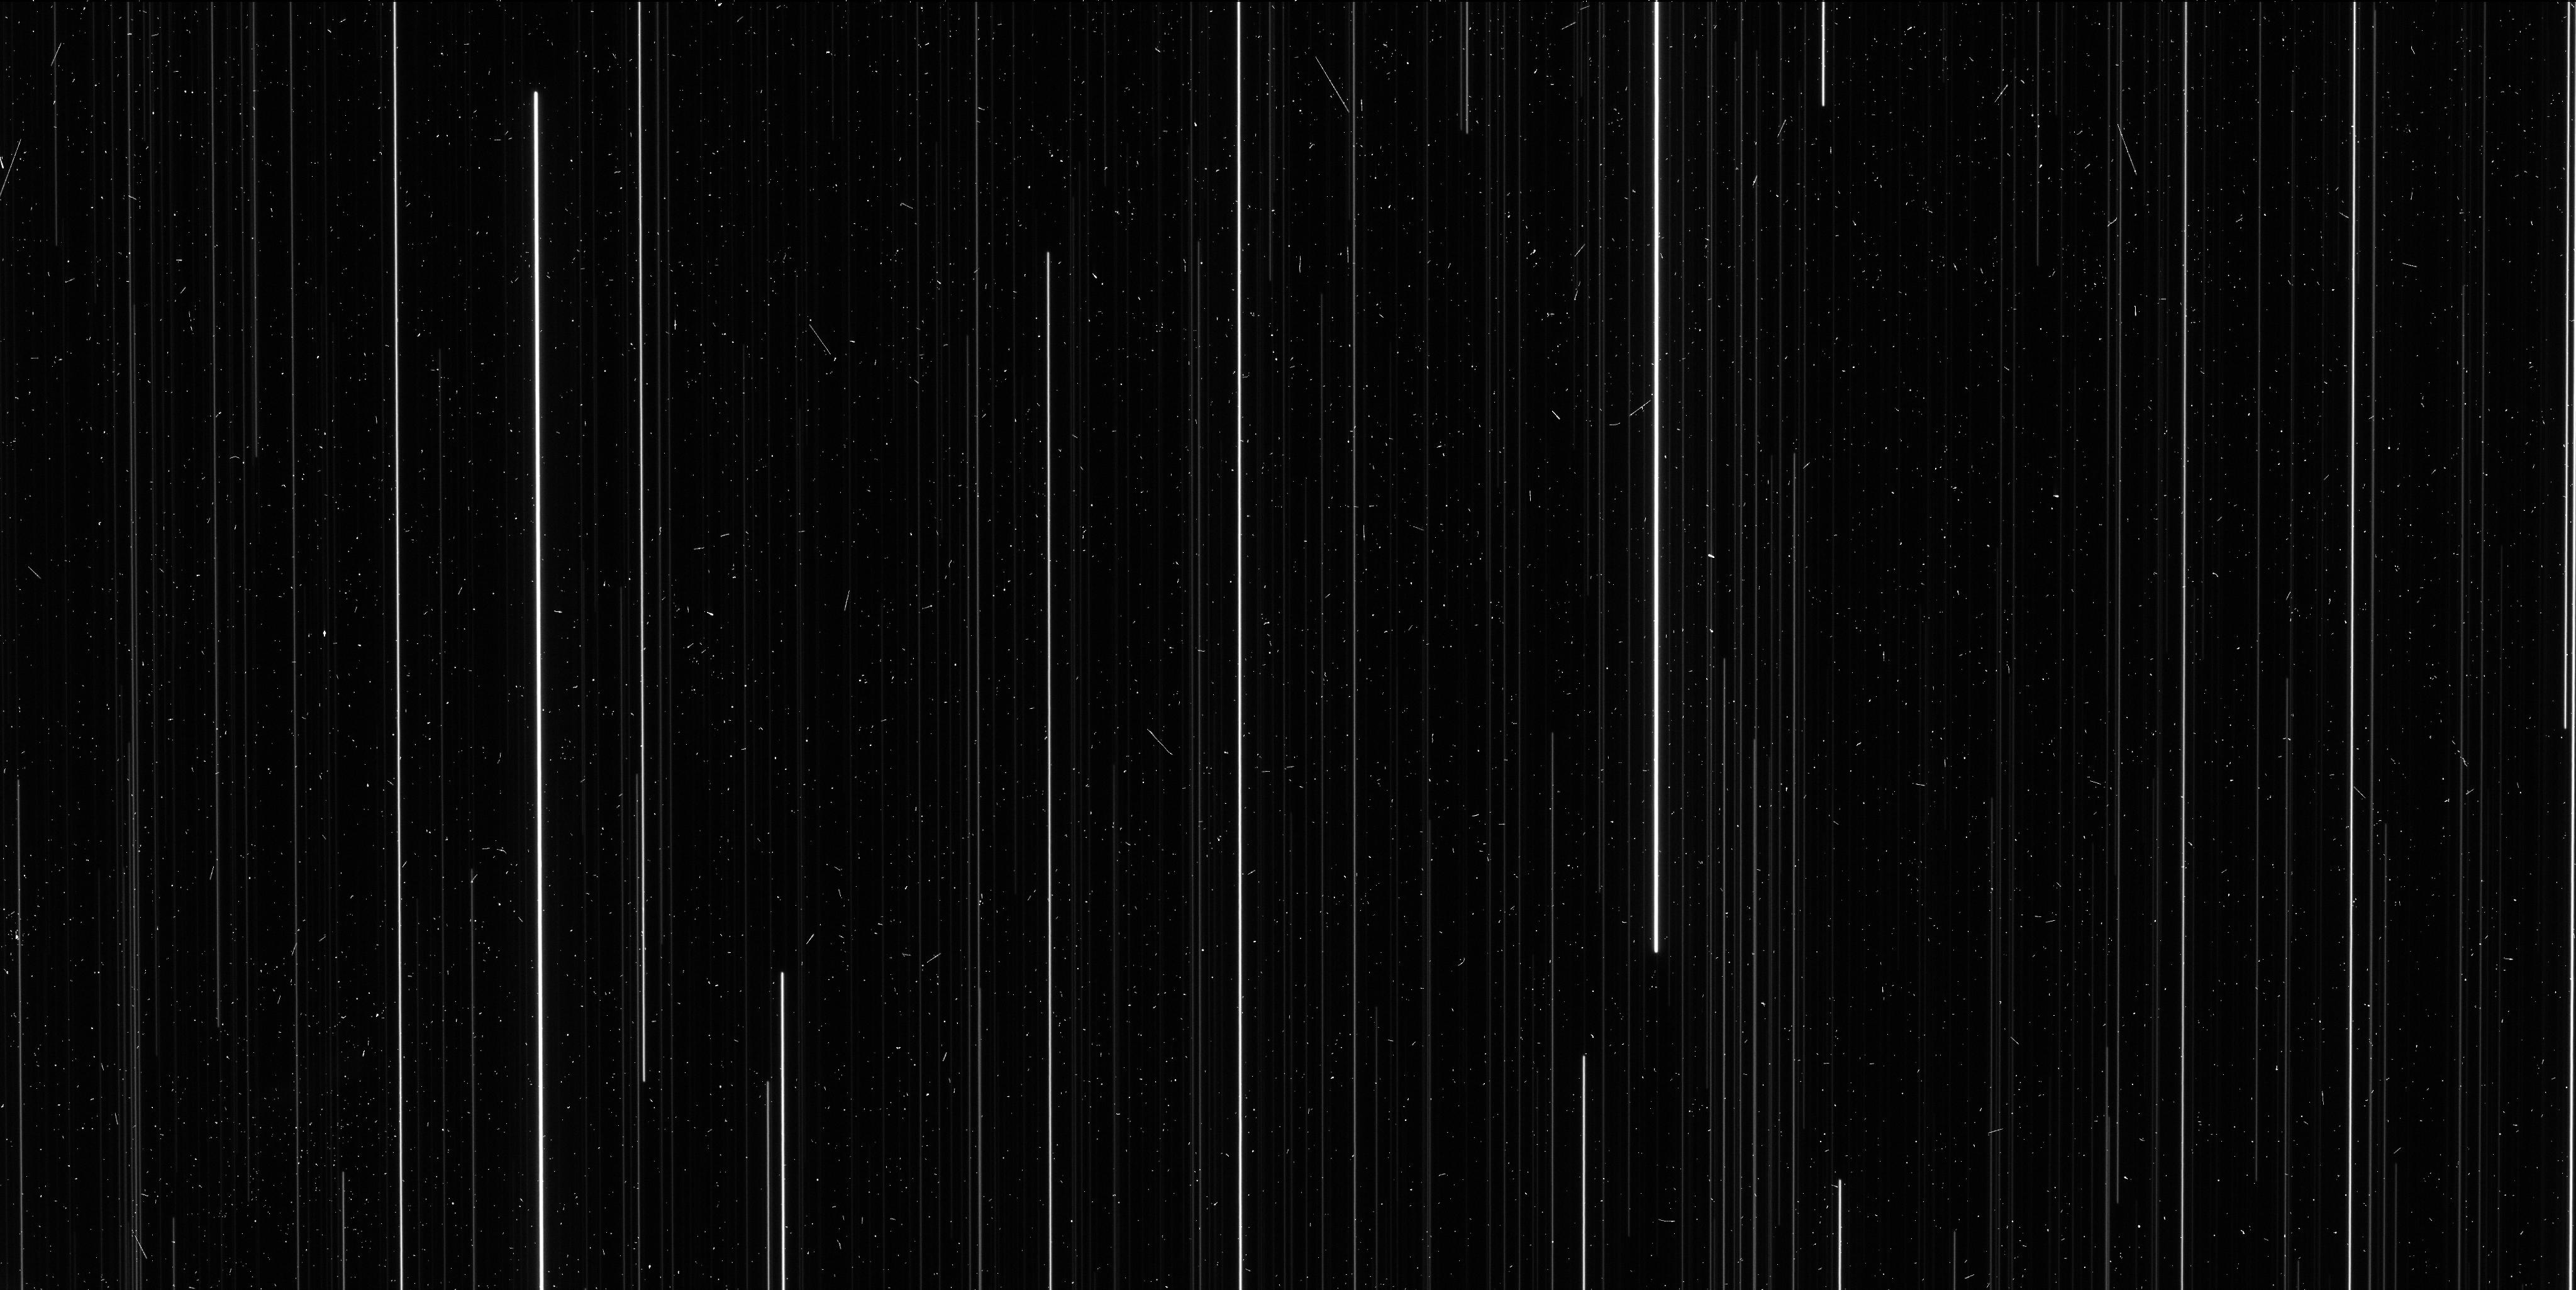
Target: NGC6397. Instrument: WFC3/UVIS. Filter: F606W. Exposure: 6 min. Observation ID: id8805hcq

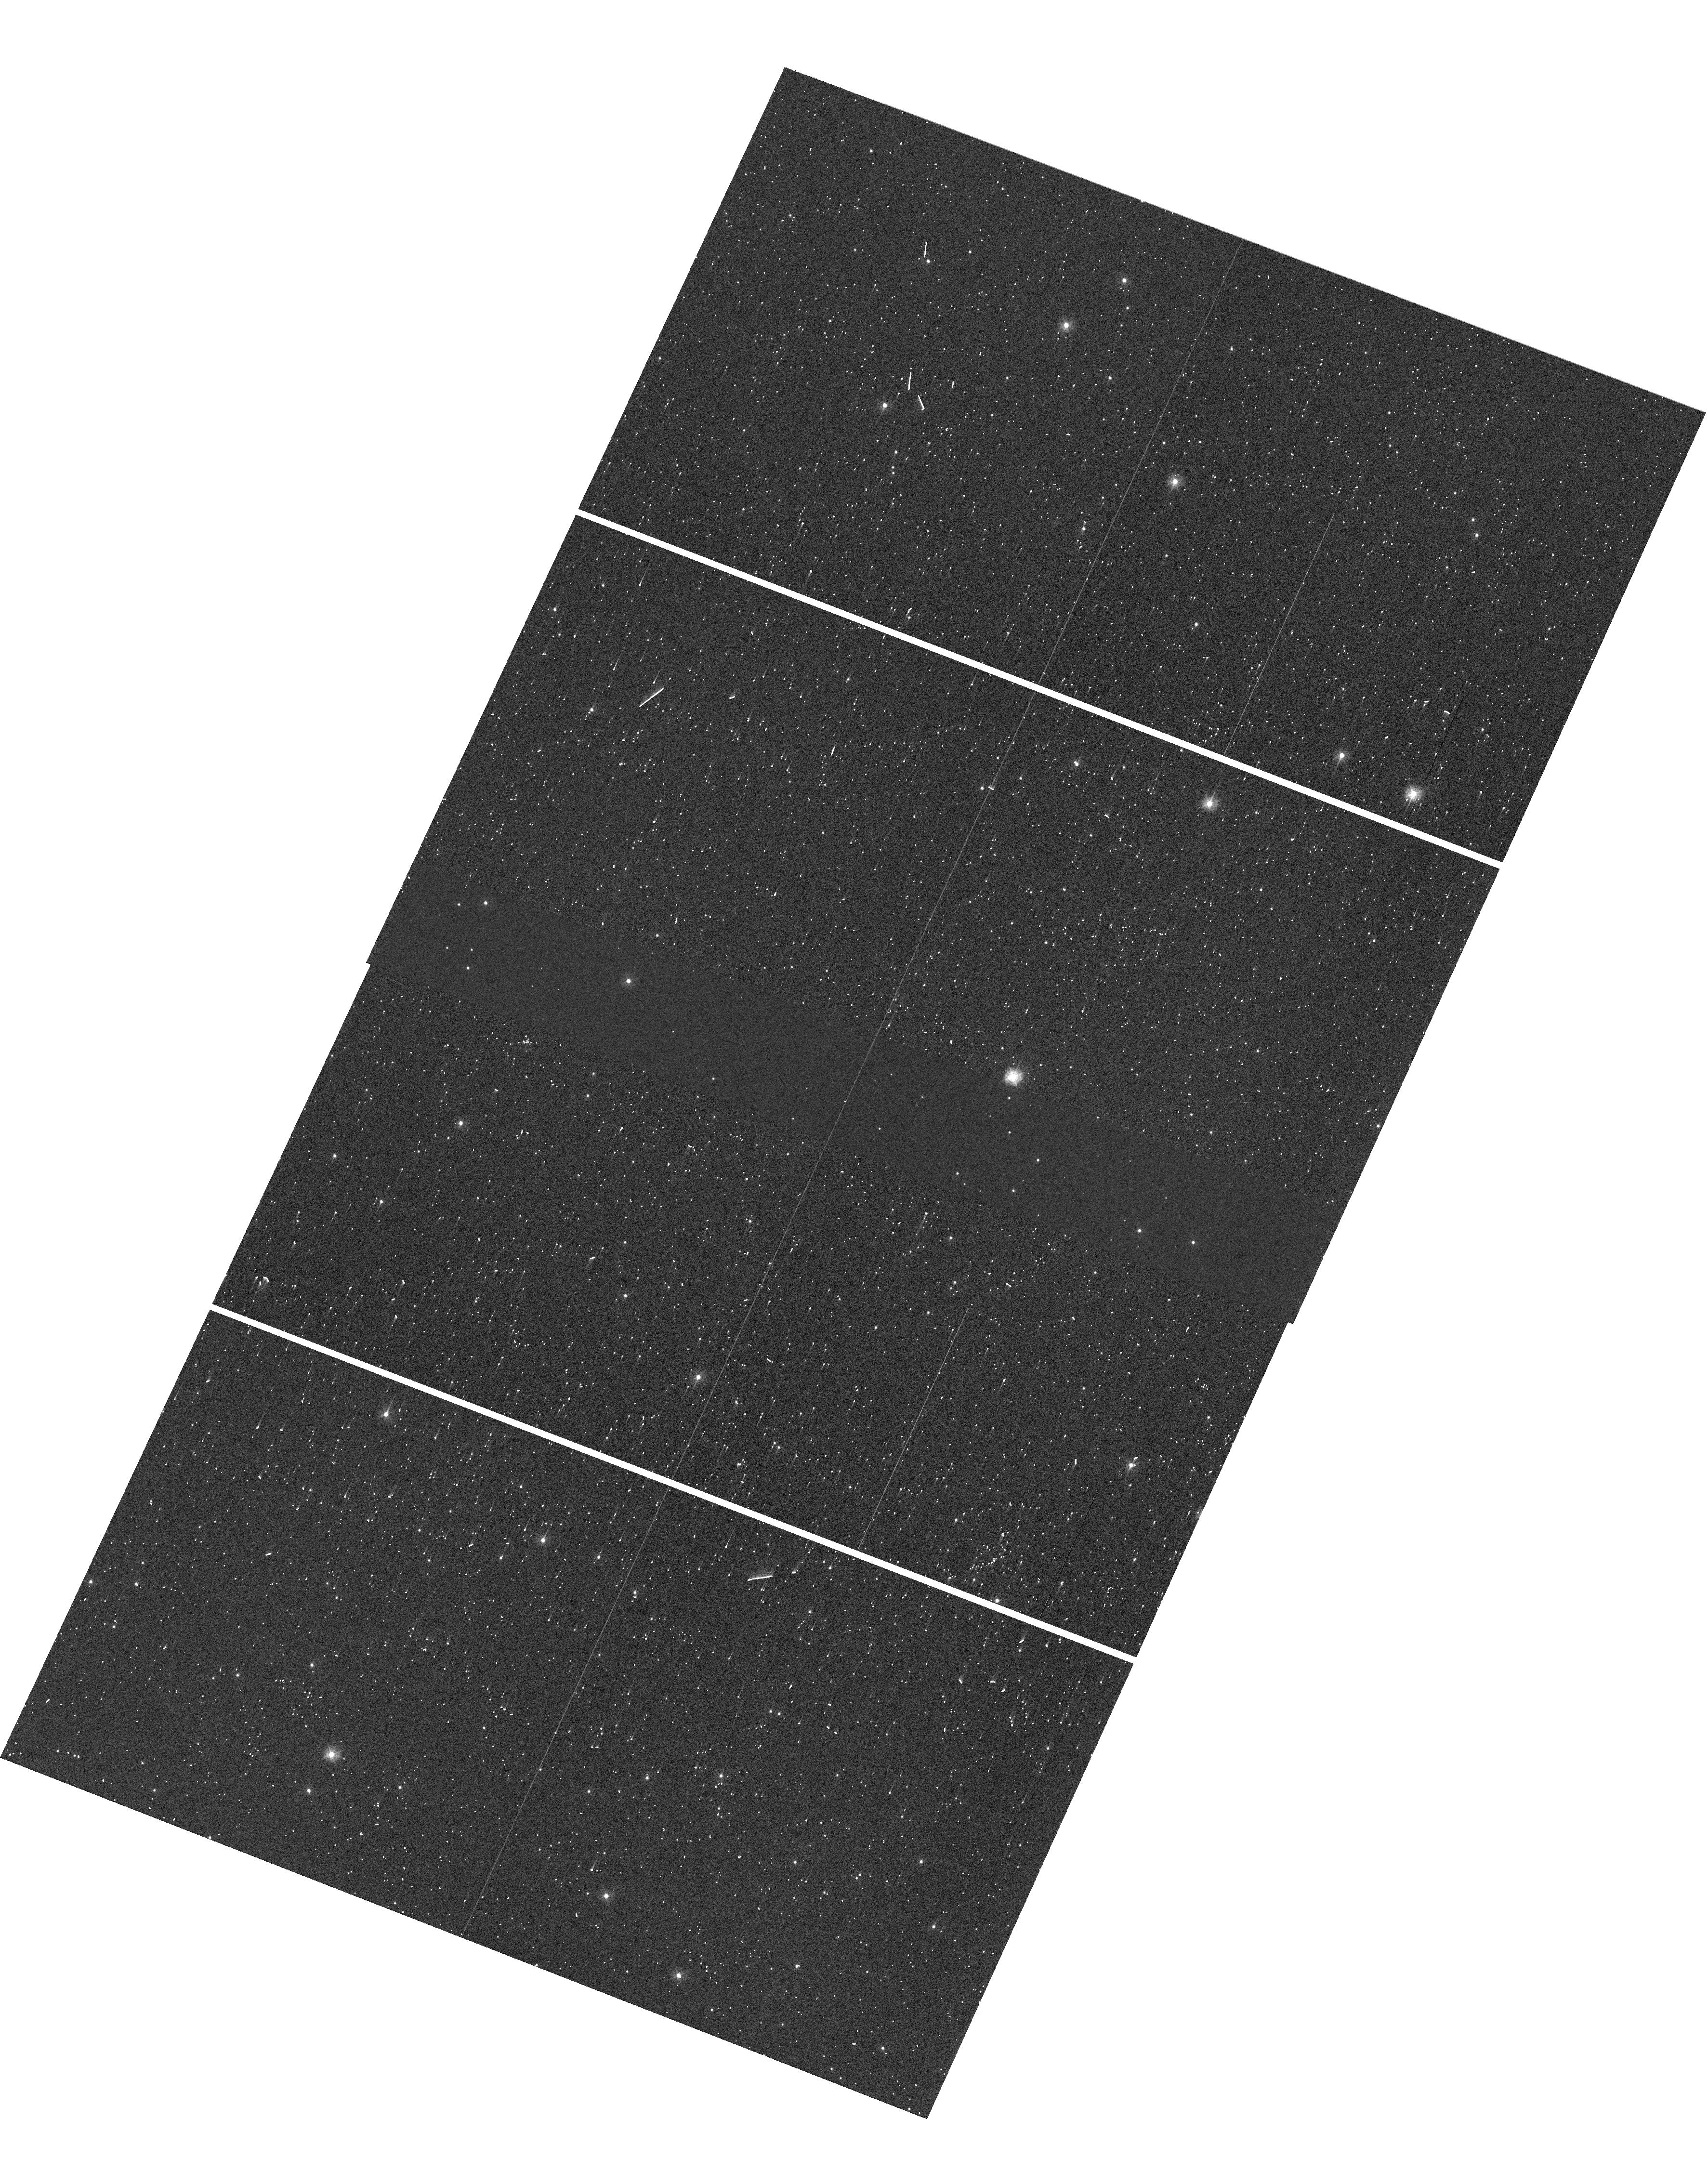
Target: NGC6397. Instrument: WFC3/UVIS. Filter: F336W. Exposure: 1 min. Observation ID: hst_14773_05_wfc3_uvis_f336w_id8805

A Direct Distance to an Ancient Metal-Poor Star Cluster (PI: Brown, Thomas M.)

We propose spatial-scanning observations of NGC 6397, an ancient metal-poor globular cluster, in order to obtain a high-precision measurement of its annual trigonometric parallax. Using comprehensive preparations and simulations, we have found that the uncertainty on this direct distance measurement will be approximately 2%. Although dozens of open clusters within 1 kpc have measured parallaxes, to date there has been no measured parallax for a globular cluster. All globular clusters lie further than 1 kpc, and so there are no stellar population anchors at old ages (> 10 Gyr) and low metallicities ([Fe/H] < -1) with direct high-precision distances. Our program will provide the first anchor in this ancient metal-poor regime, with implications for a wide variety of stellar population studies, particularly in the realm of star formation histories.